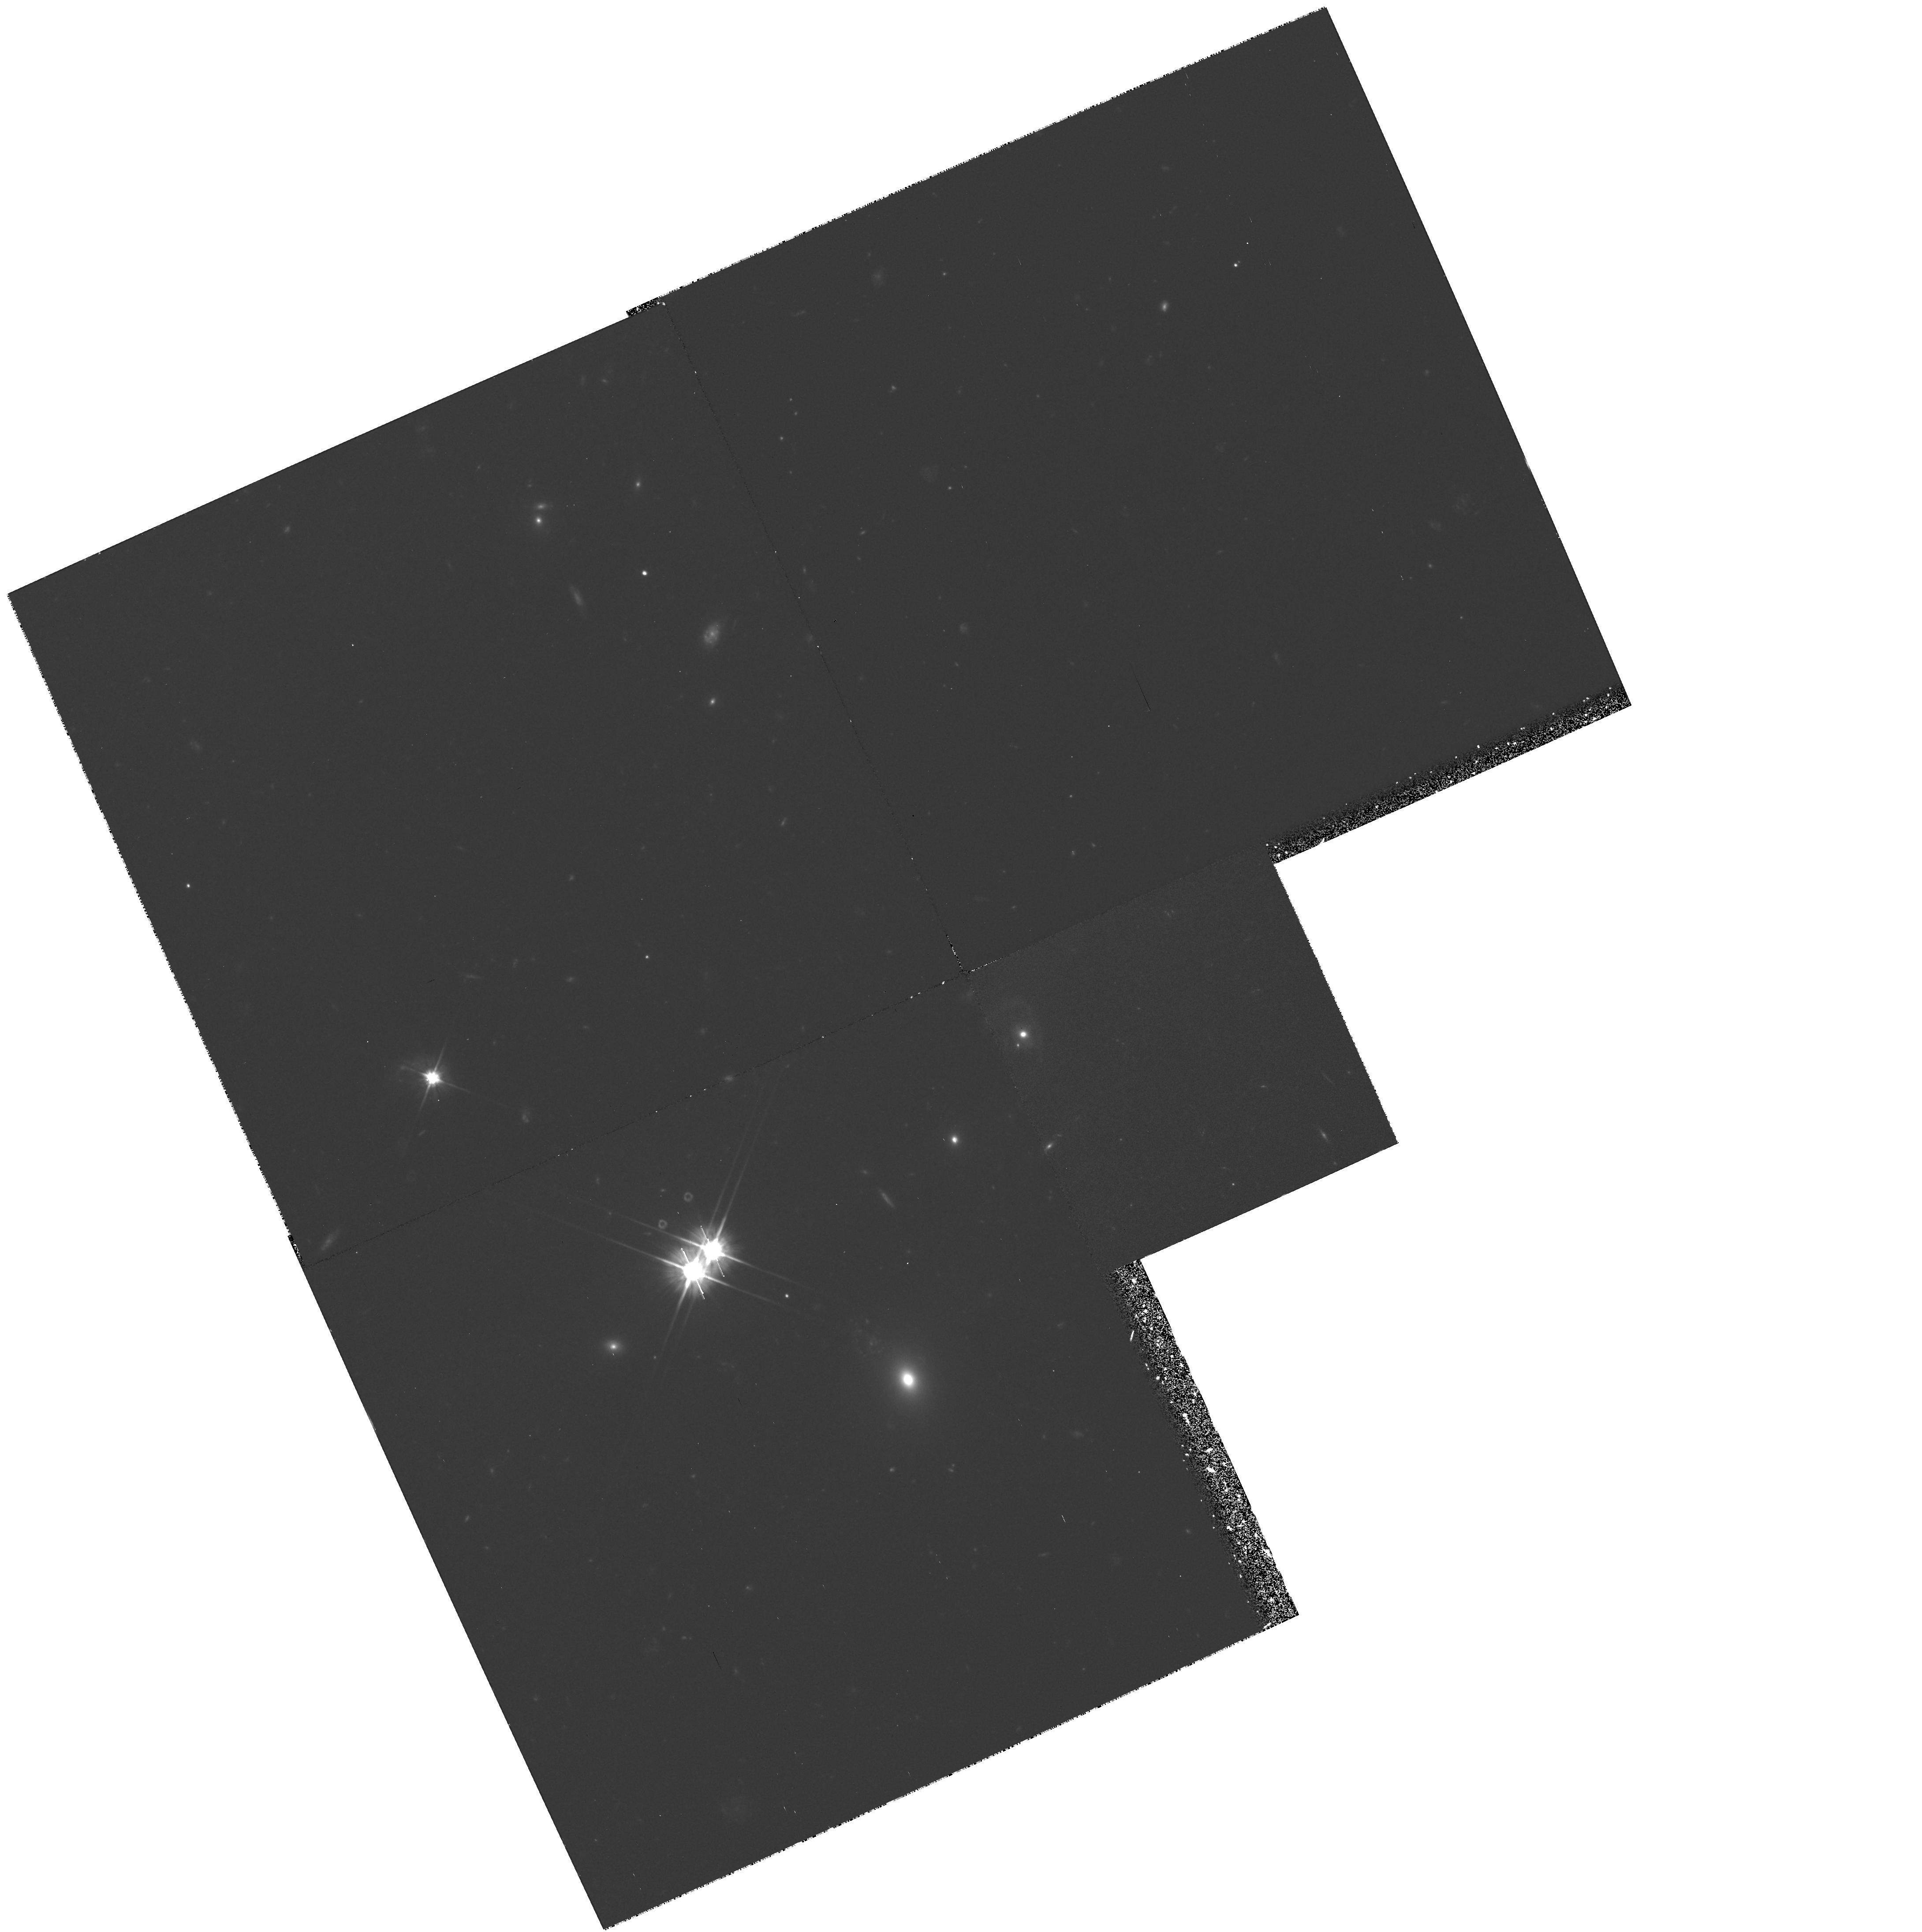
Target: Q0107-0232
Instrument: WFPC2/PC
Filter: F606W
Exposure: 2 h
Observation ID: hst_6100_02_wfpc2_pc_f606w_u38x02

Measuring the Characteristic Size of Lyman-Alpha Forest Clouds (PI: Foltz, Craig B.)

We are obtaining FOS UV spectra (GO Program 5320) of three pairs of quasars with projected separations less than two arcminutes in order to constrain the sizes of Lyman-Alpha forest clouds. We anticipated that these observations would yield improved upper limits of ~ 100 kpc and so were surprised when the spectra of the first pair, Q0107-025 A,B (z = 0.956, 0.952, separation 1.44 arcmin), showed a large number of absorption lines common to both spectra. Assuming that these are Lyman-Alpha forest lines, the directly-measured lower limit on the sizes of the clouds at 0.32 <= z <= 0.90 is between 300 and 450 kpc (H_0=80, q_0=0.5). This is an order of magnitude larger than the best published lower limit. Furthermore, the rms velocity difference between the absorption lines along the two lines of sight is only about 100 km/sec. These results challenge all current theoretical models for the absorbers. Perhaps even more exciting is the fact the there is a third bright quasar, LBQS 0107-0232 (z=0.728, B_J=18.4), lying a few arcminutes away from the pair (separations 2.00 and 2.93 arcmin from Q0107-025 A,B), which will allow us to sample scales from 300 kpc to nearly 1 Mpc. We are requesting time to make FOS observations of these three quasars in order to: (1) extend the wavelength coverage of the observations of Q0107-025A,B to contain the Lyman alpha emission line and (2) obtain spectra of the Lyman-Alpha forest in LBQS 0107-0232.